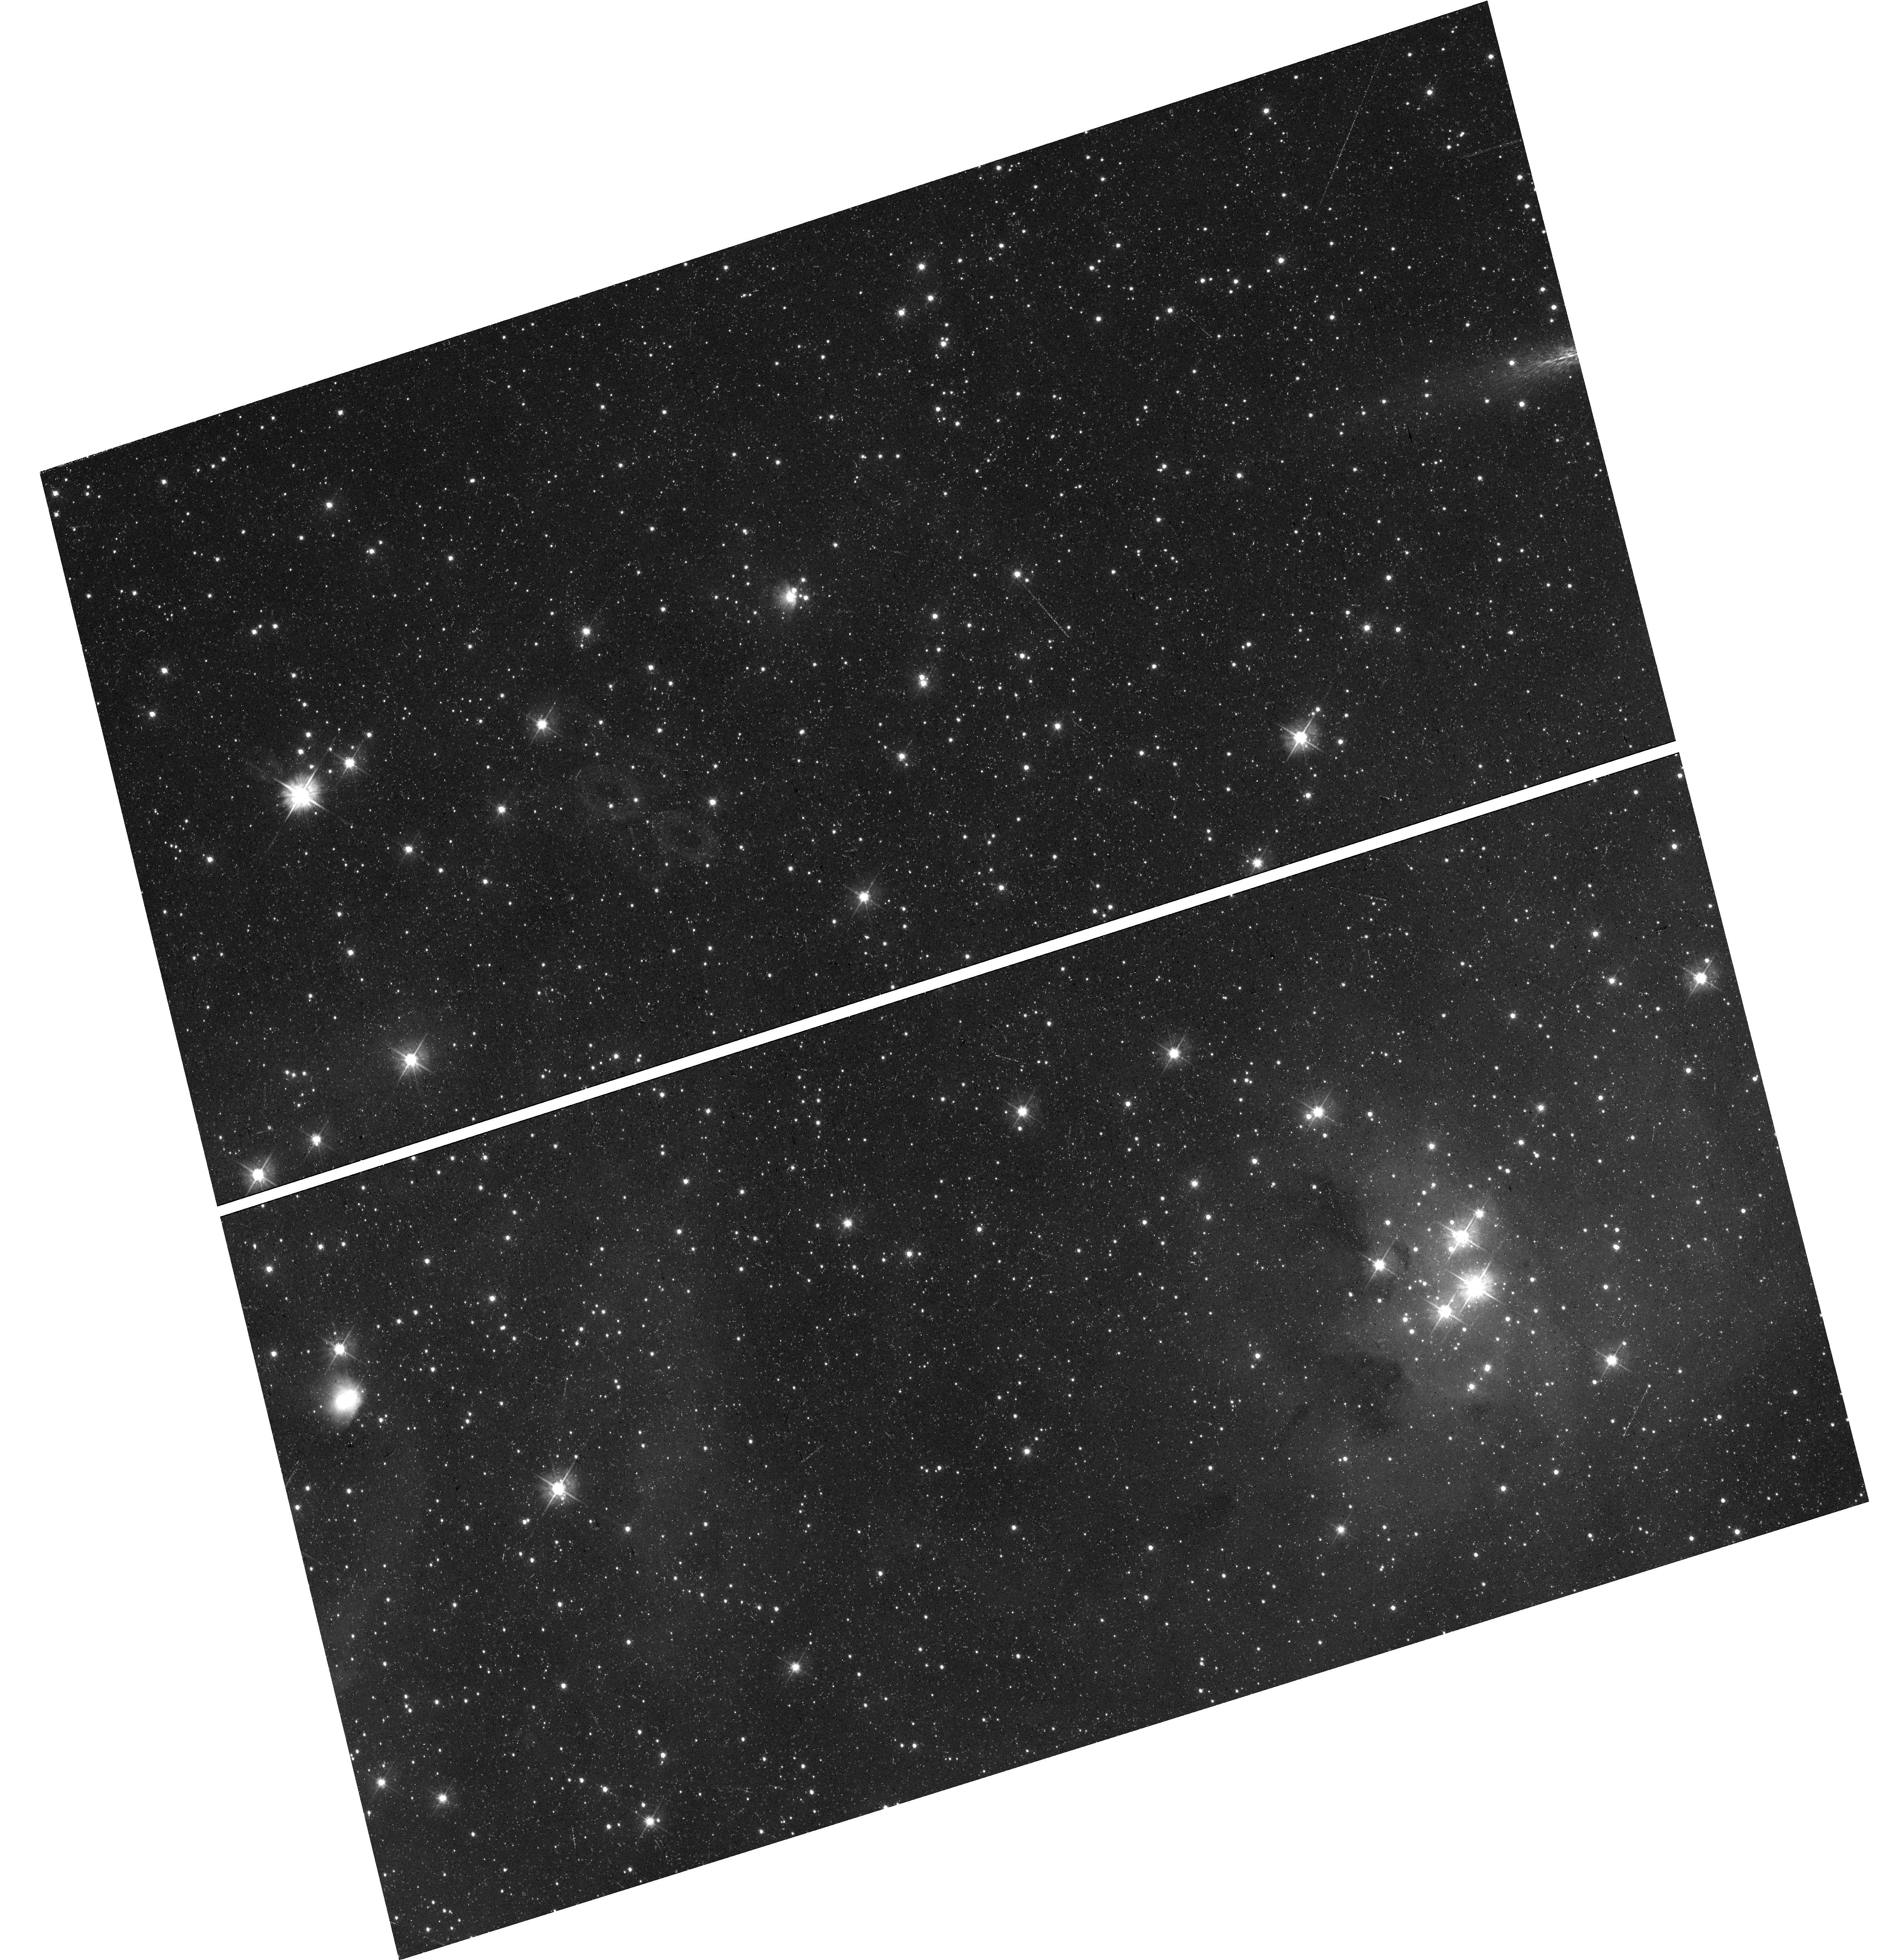
Target: field at RA 74.296°, Dec -66.325°
Instrument: WFC3/UVIS
Filter: F475W
Exposure: 21 min
Observation ID: hst_16786_3j_wfc3_uvis_f475w_ietx3j

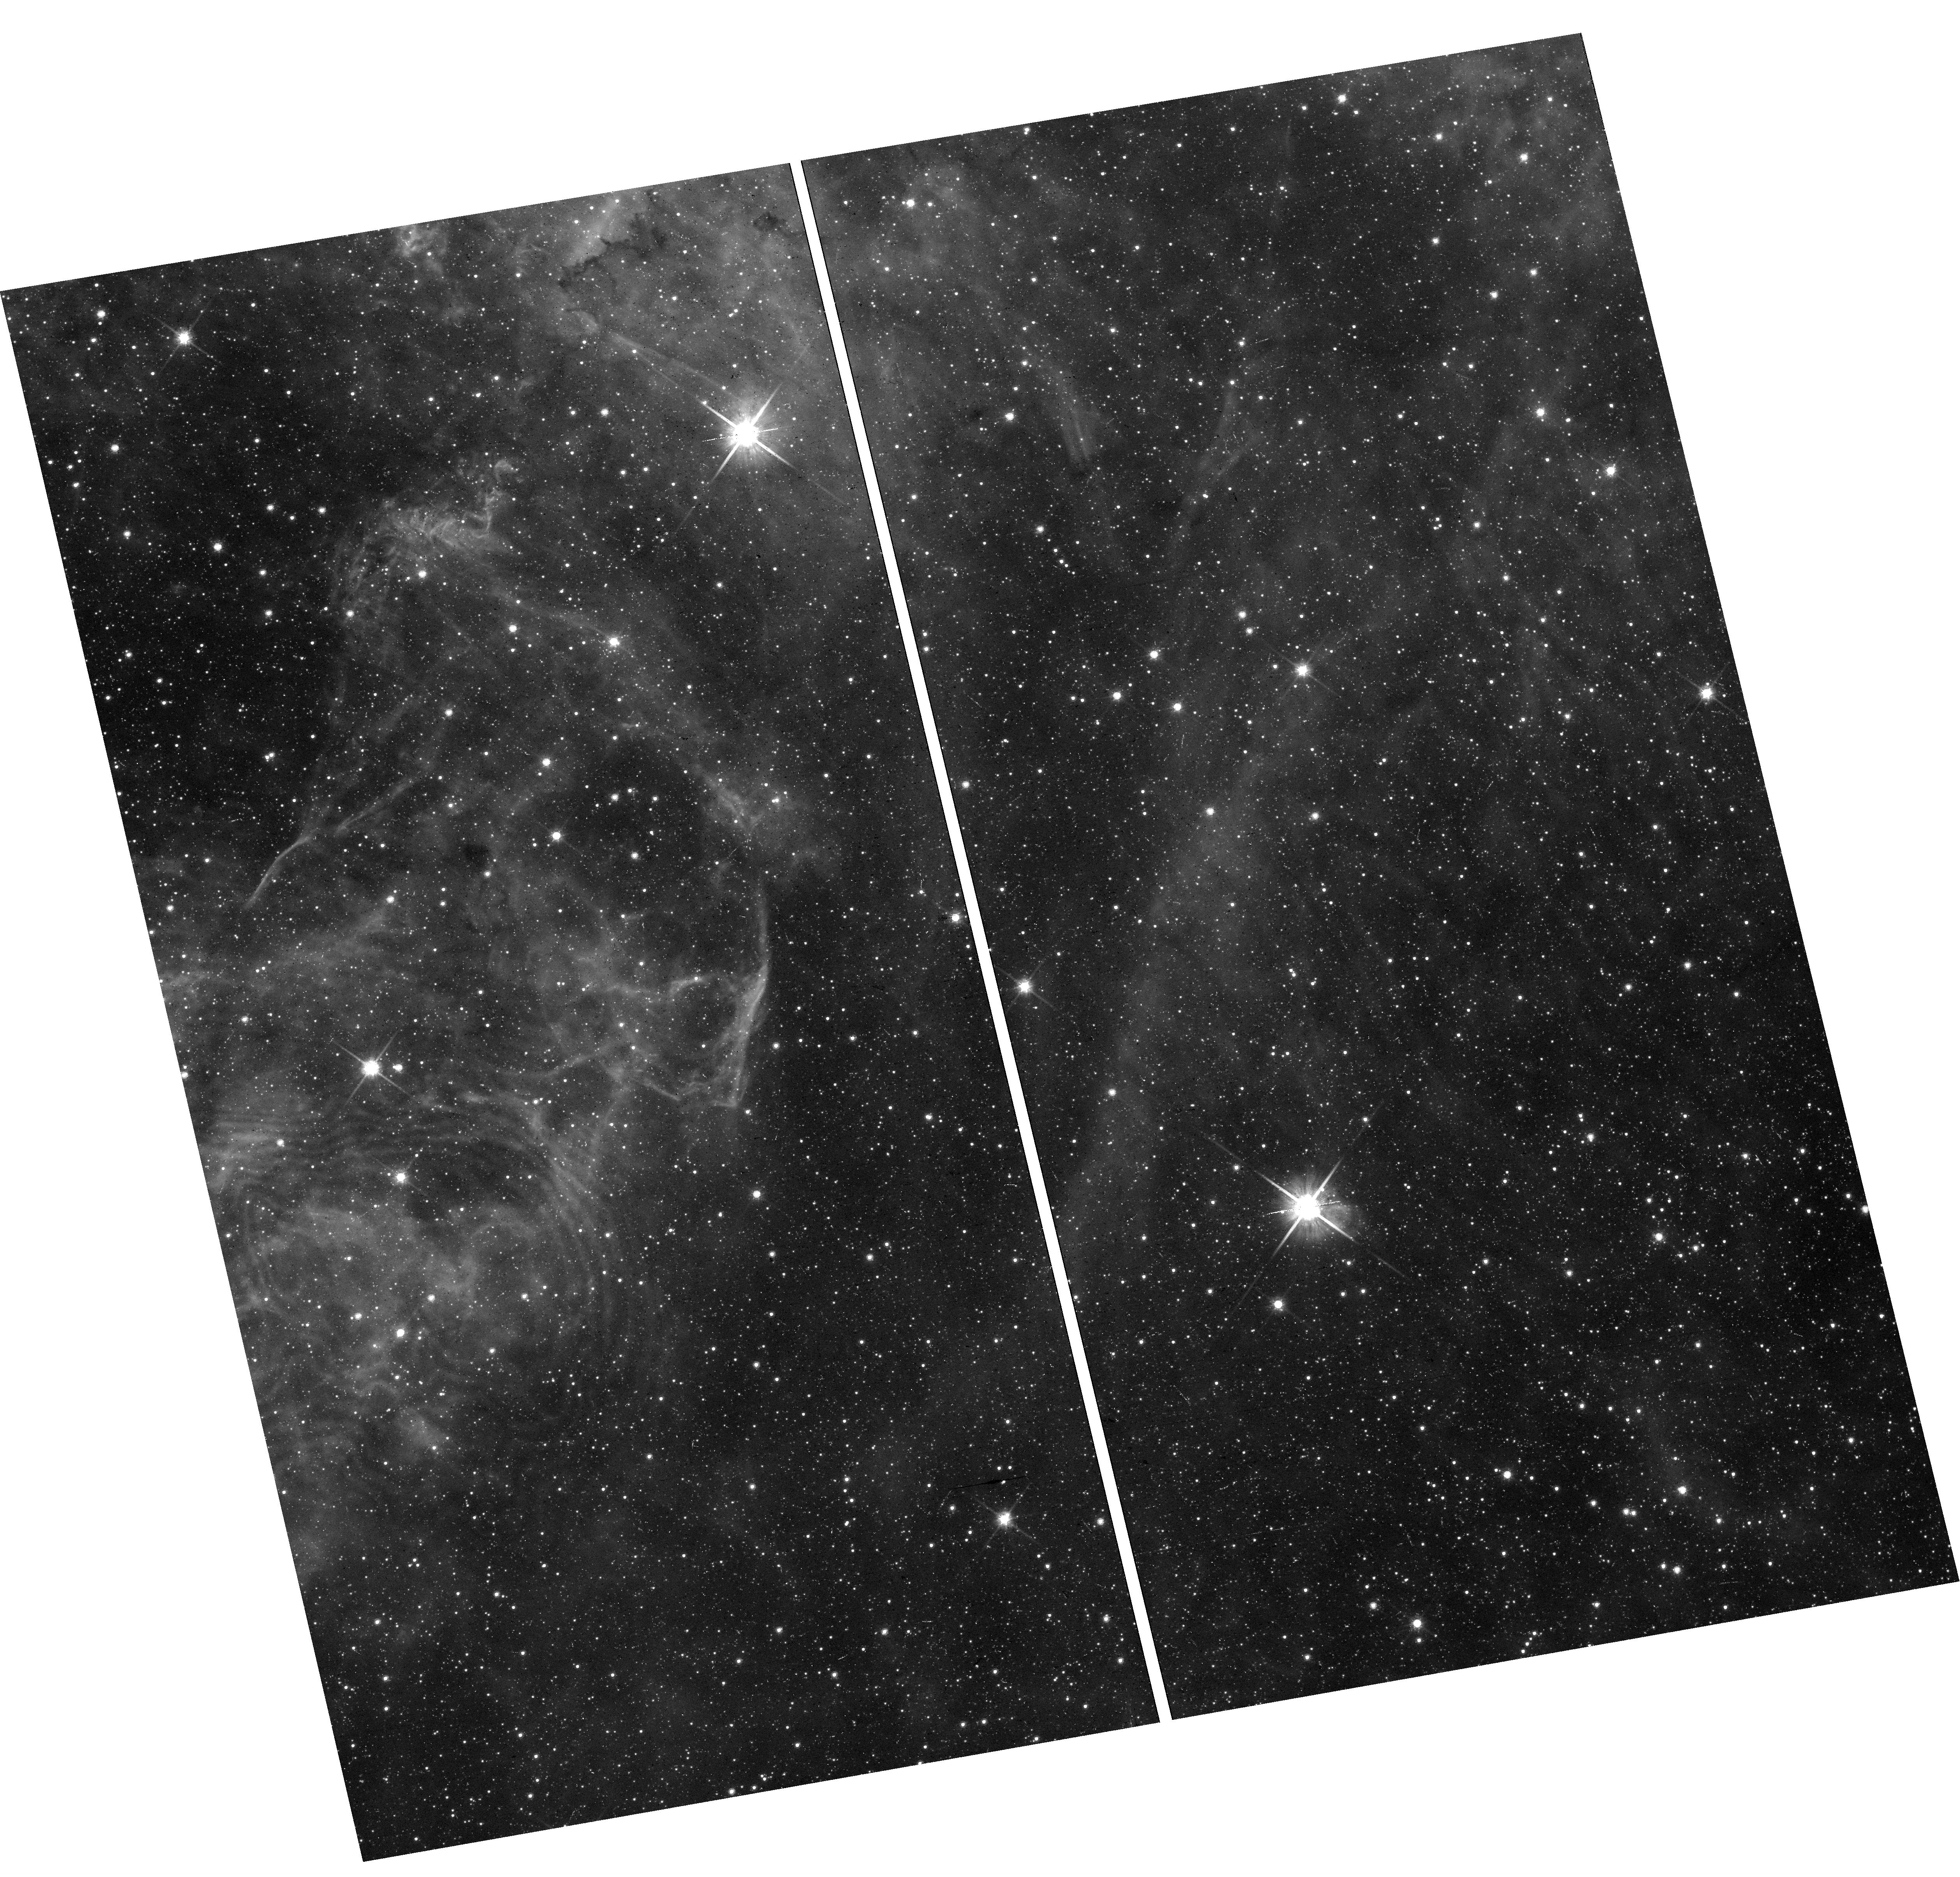
Target: field at RA 84.585°, Dec -69.162°
Instrument: WFC3/UVIS
Filter: F814W
Exposure: 12 min
Observation ID: hst_16786_3n_wfc3_uvis_f814w_ietx3n

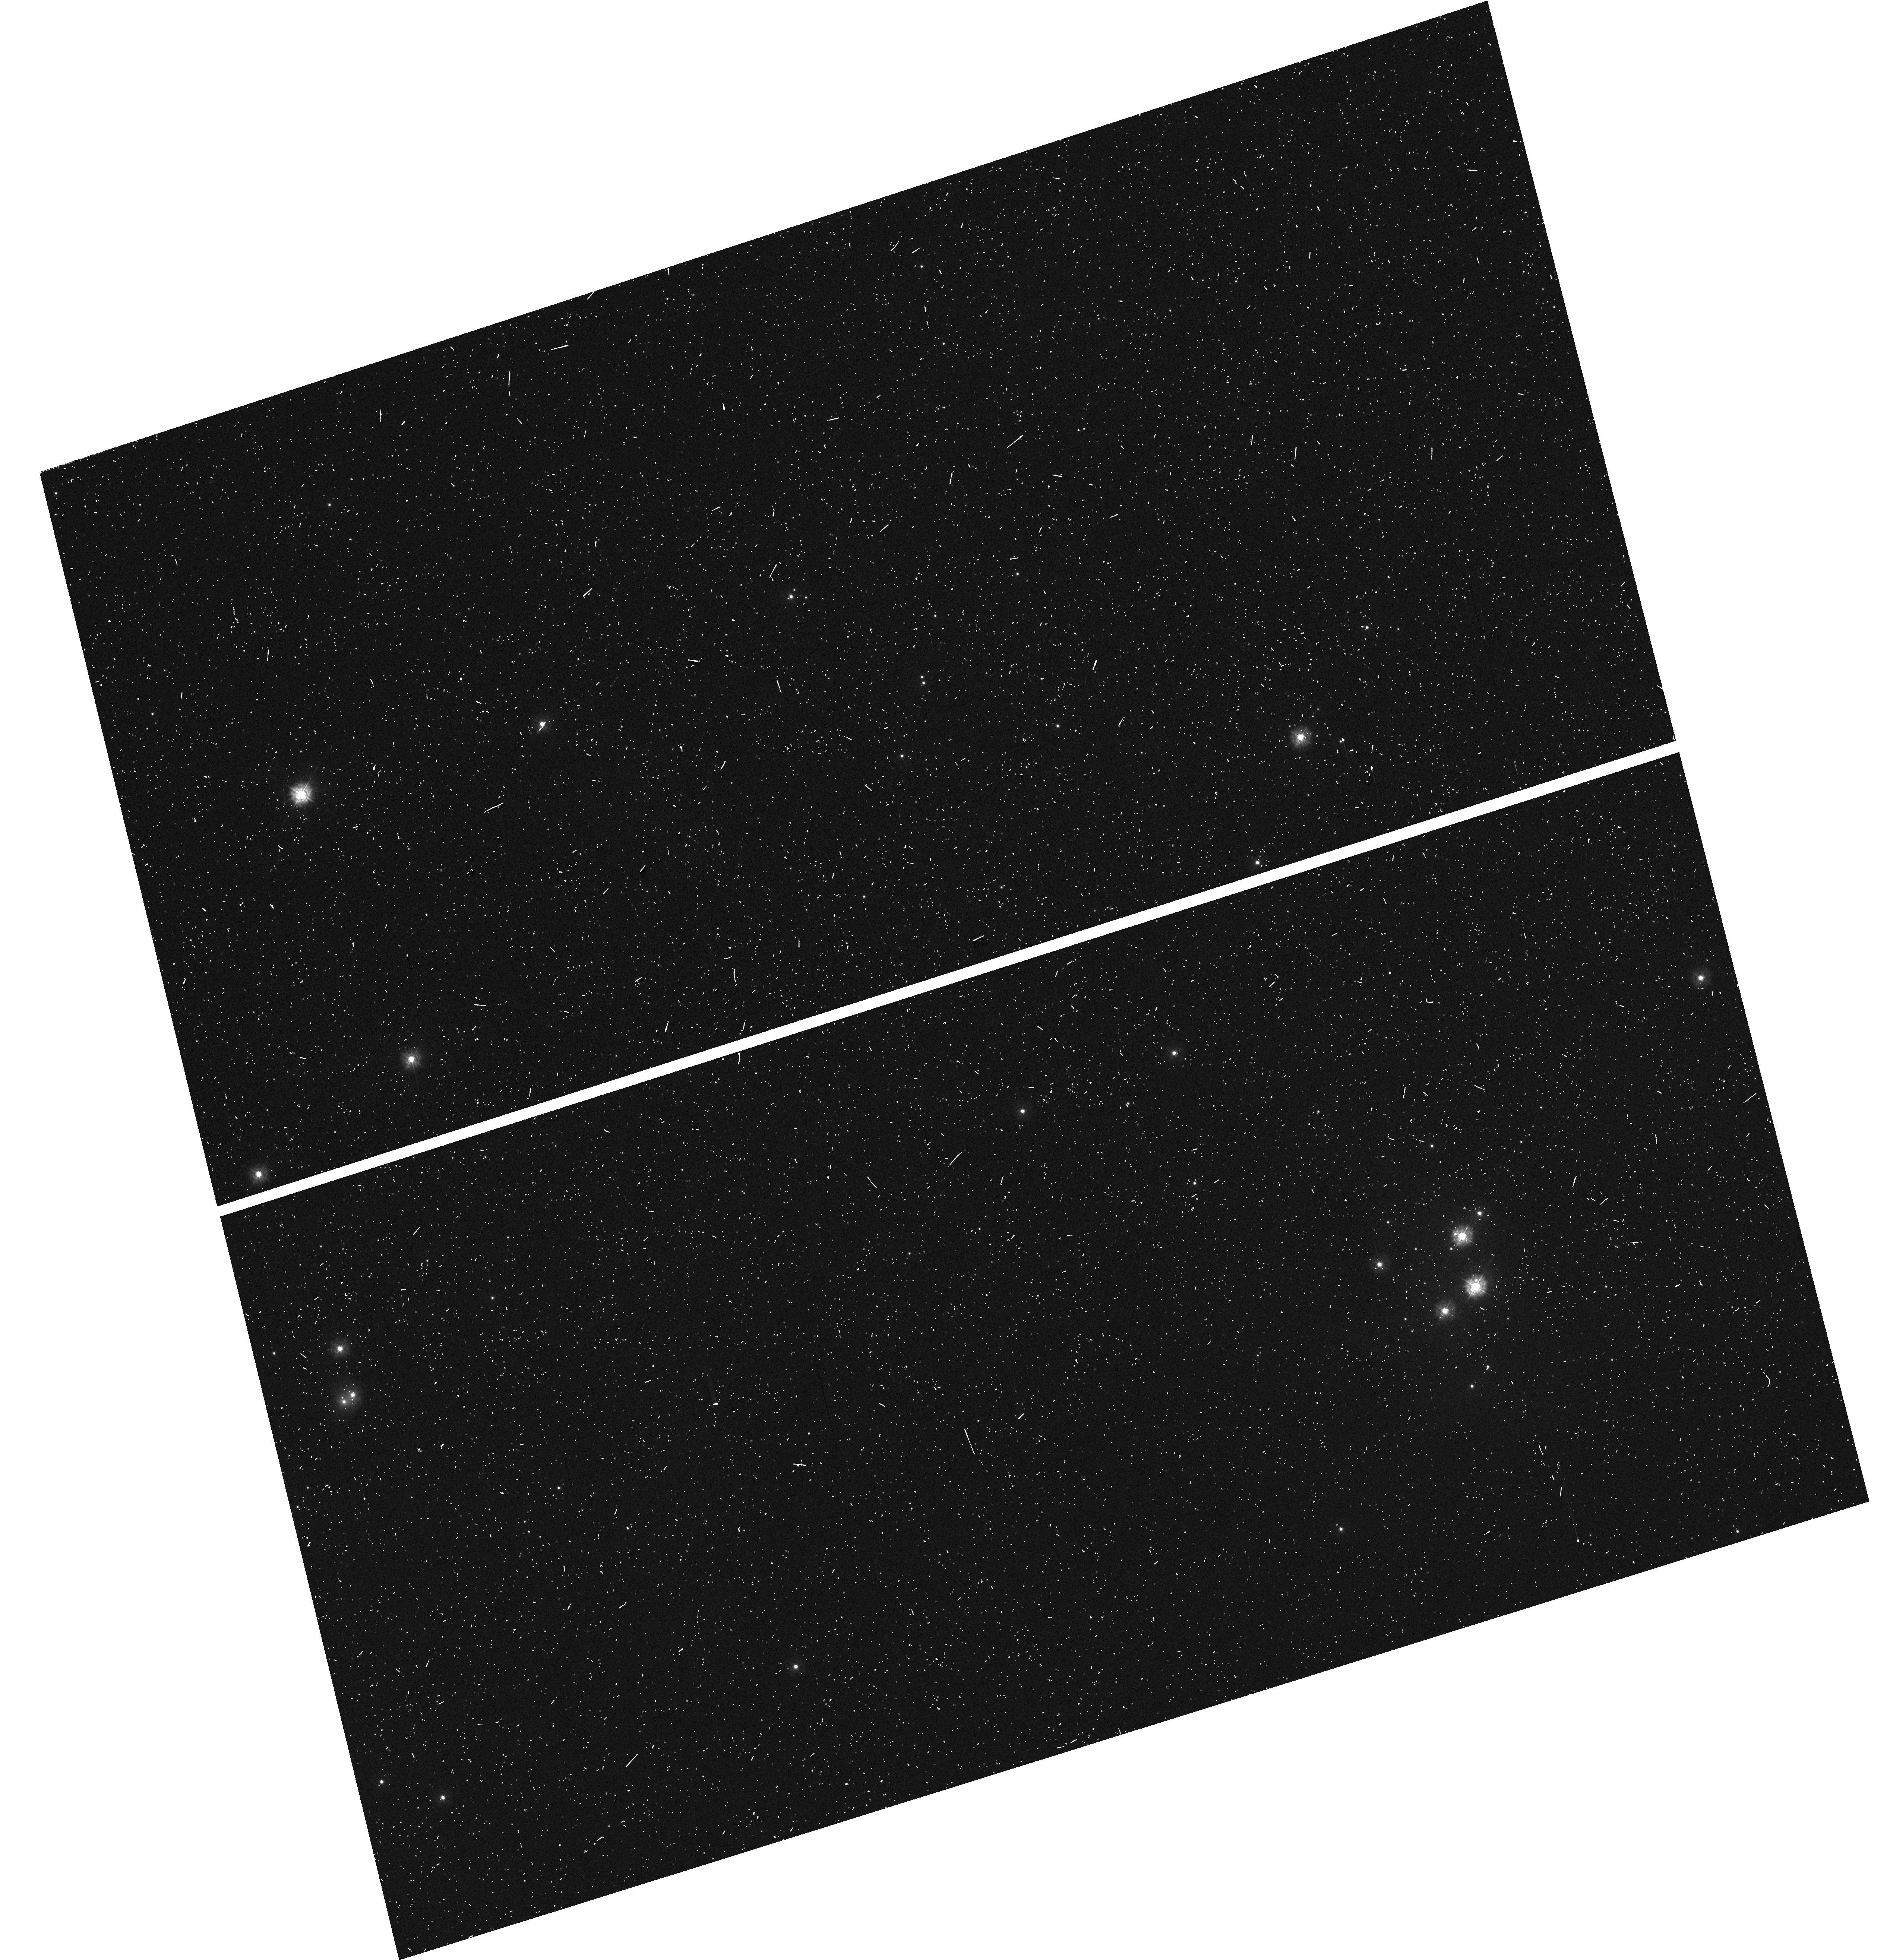
Target: field at RA 74.296°, Dec -66.325°
Instrument: WFC3/UVIS
Filter: F275W
Exposure: 8 min
Observation ID: hst_16786_3i_wfc3_uvis_f275w_ietx3i

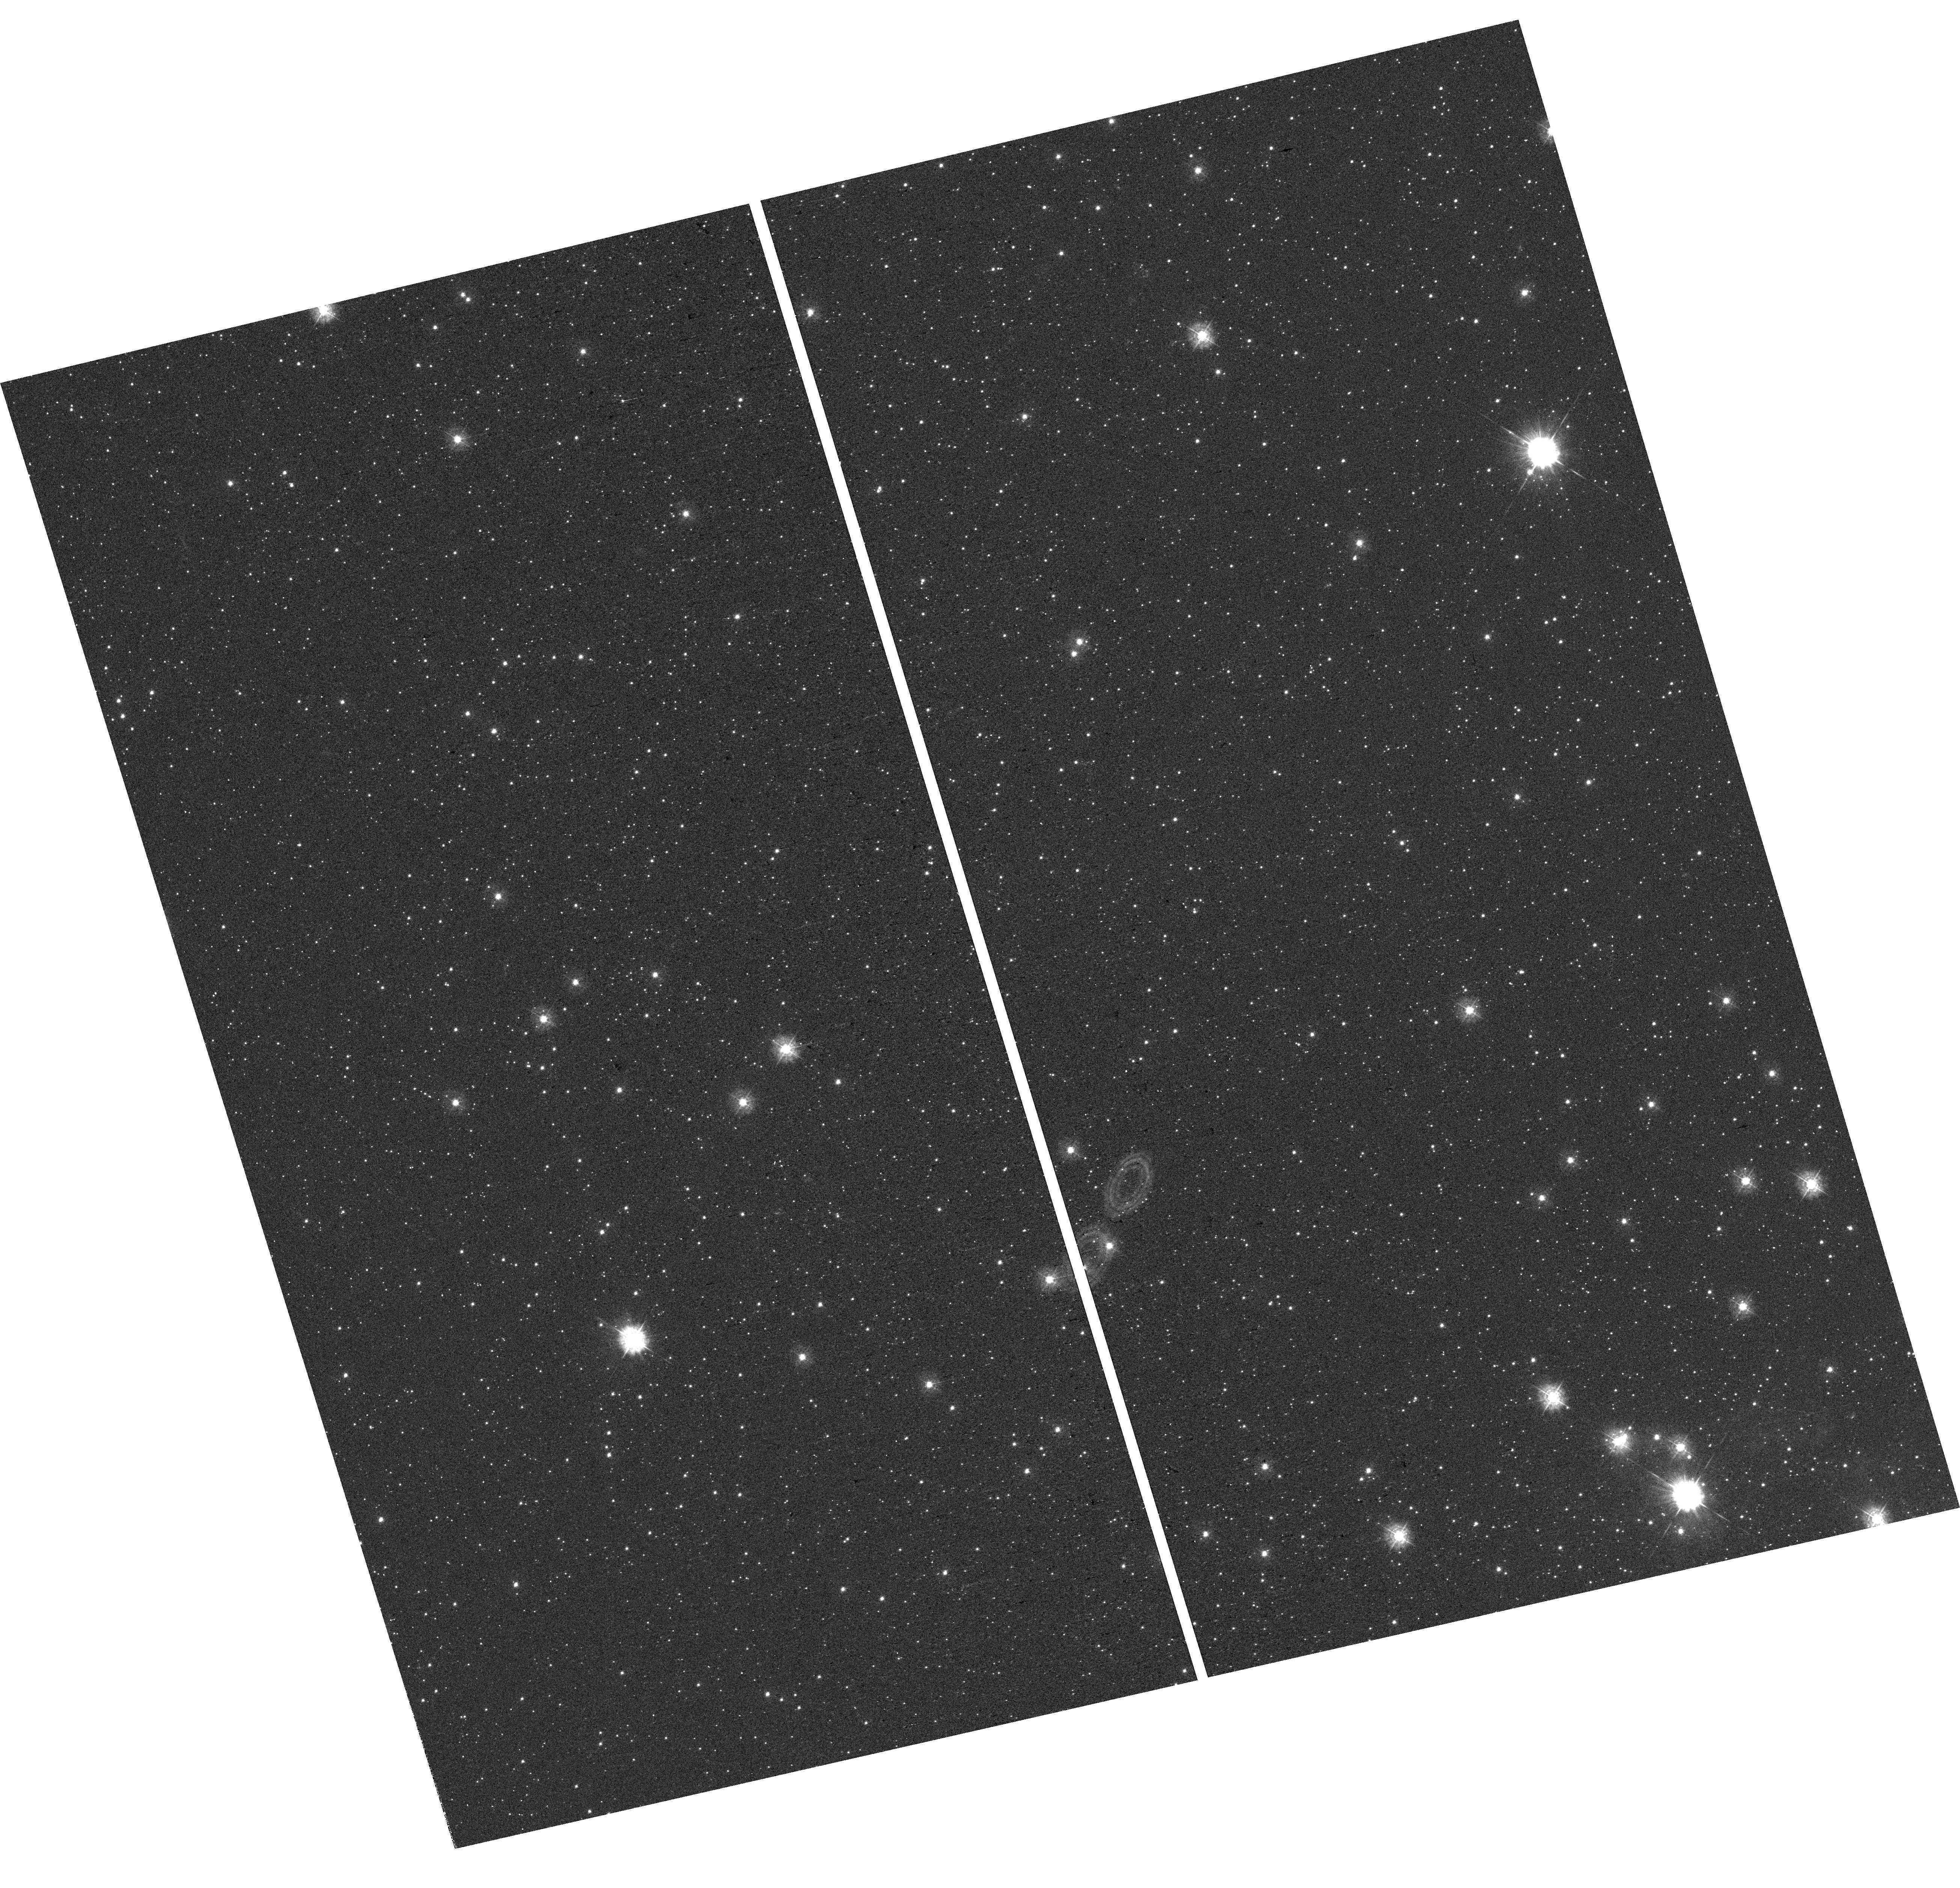
Target: field at RA 17.423°, Dec -73.173°
Instrument: WFC3/UVIS
Filter: F336W
Exposure: 22 min
Observation ID: hst_16786_1p_wfc3_uvis_f336w_ietx1p

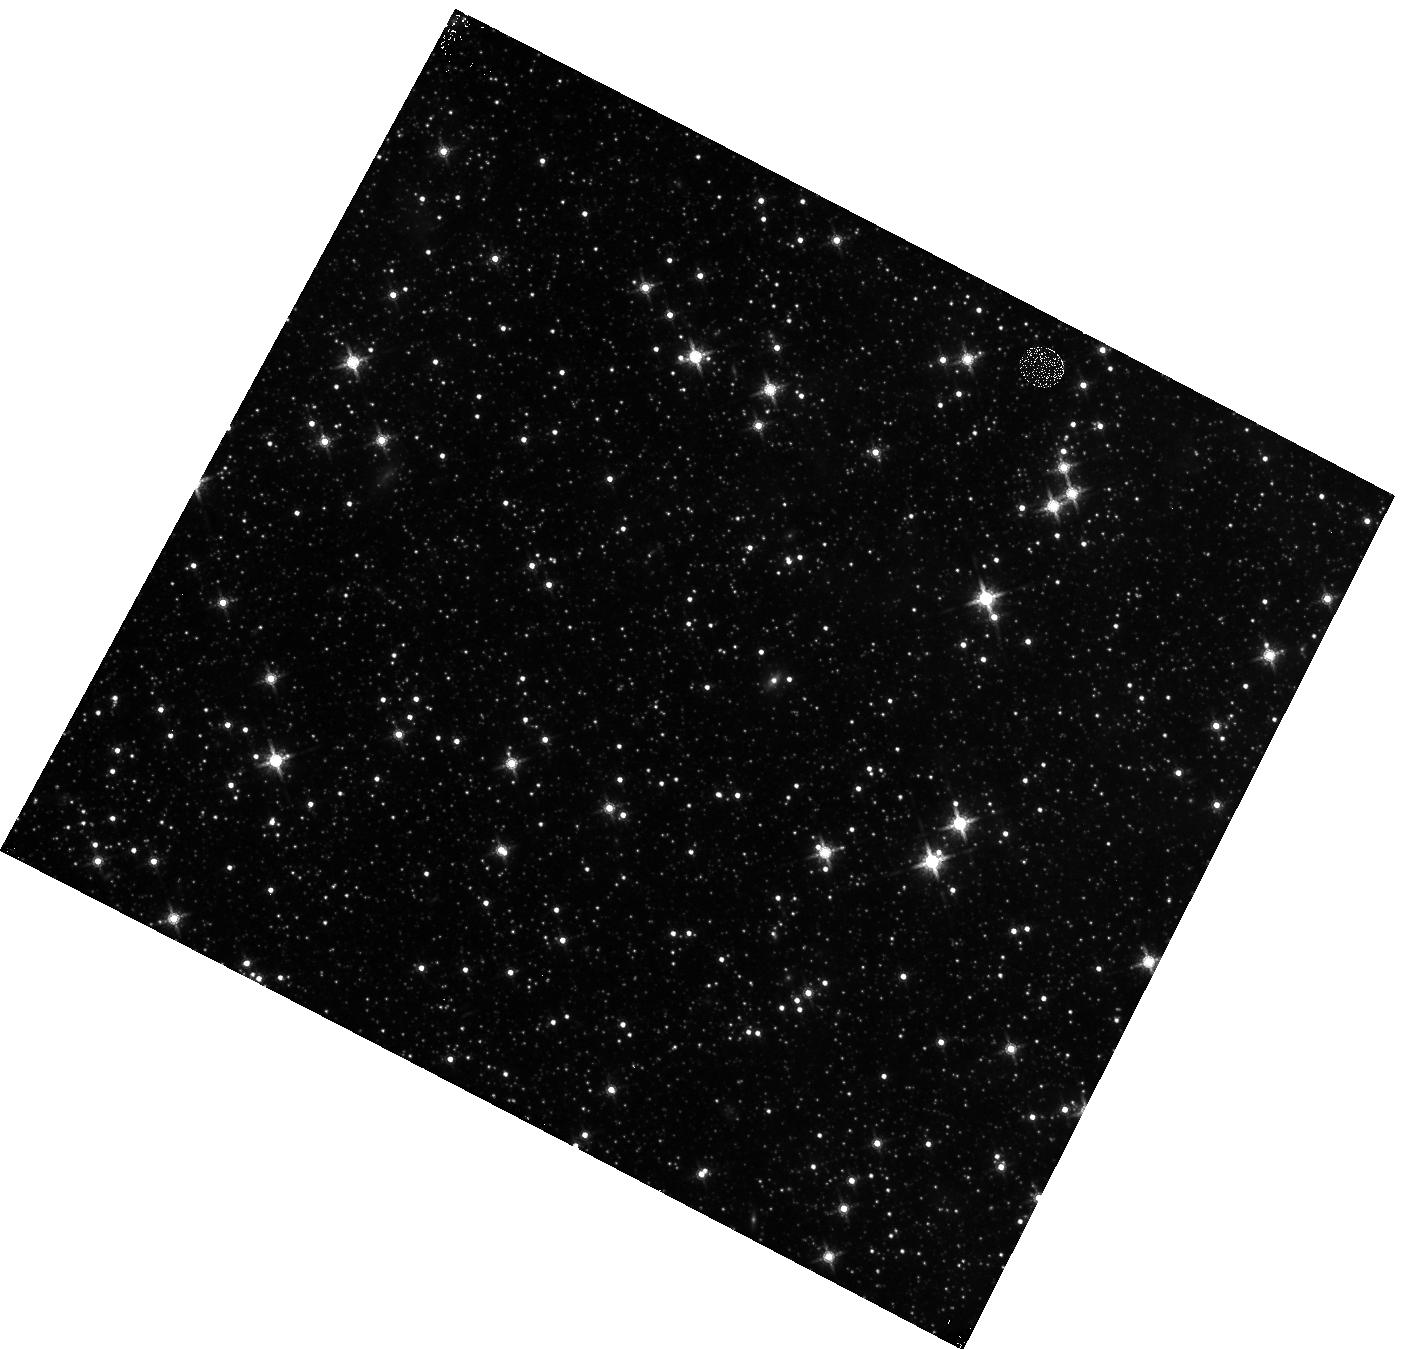
Target: field at RA 84.921°, Dec -69.008°
Instrument: WFC3/IR
Filter: F160W
Exposure: 7 min
Observation ID: hst_16786_3f_wfc3_ir_f160w_ietx3f

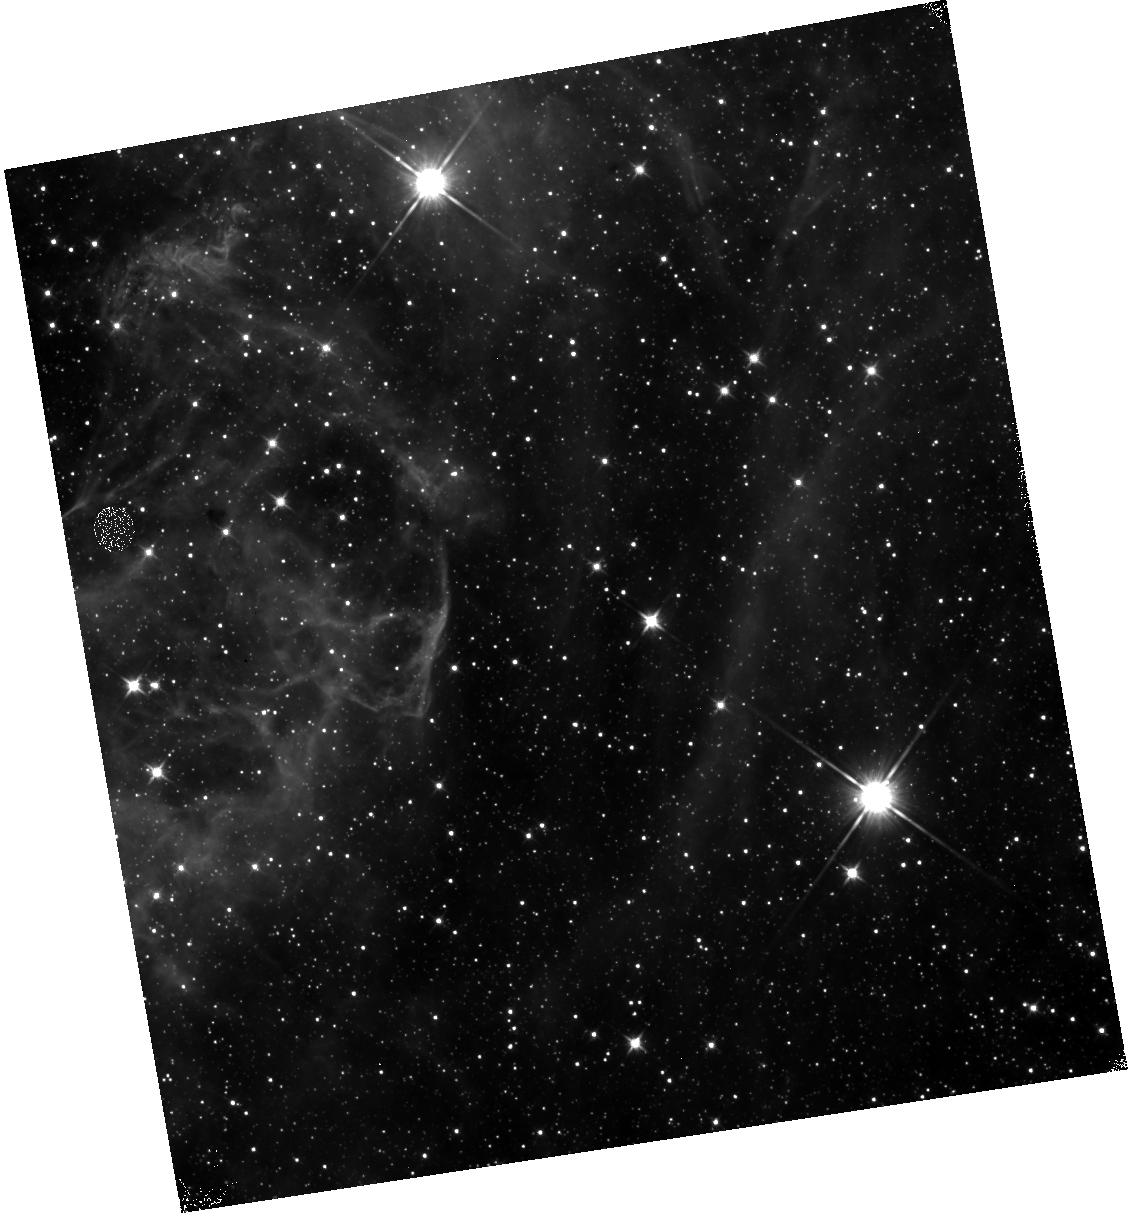
Target: field at RA 84.599°, Dec -69.163°
Instrument: WFC3/IR
Filter: F110W
Exposure: 6 min
Observation ID: hst_16786_3l_wfc3_ir_f110w_ietx3l

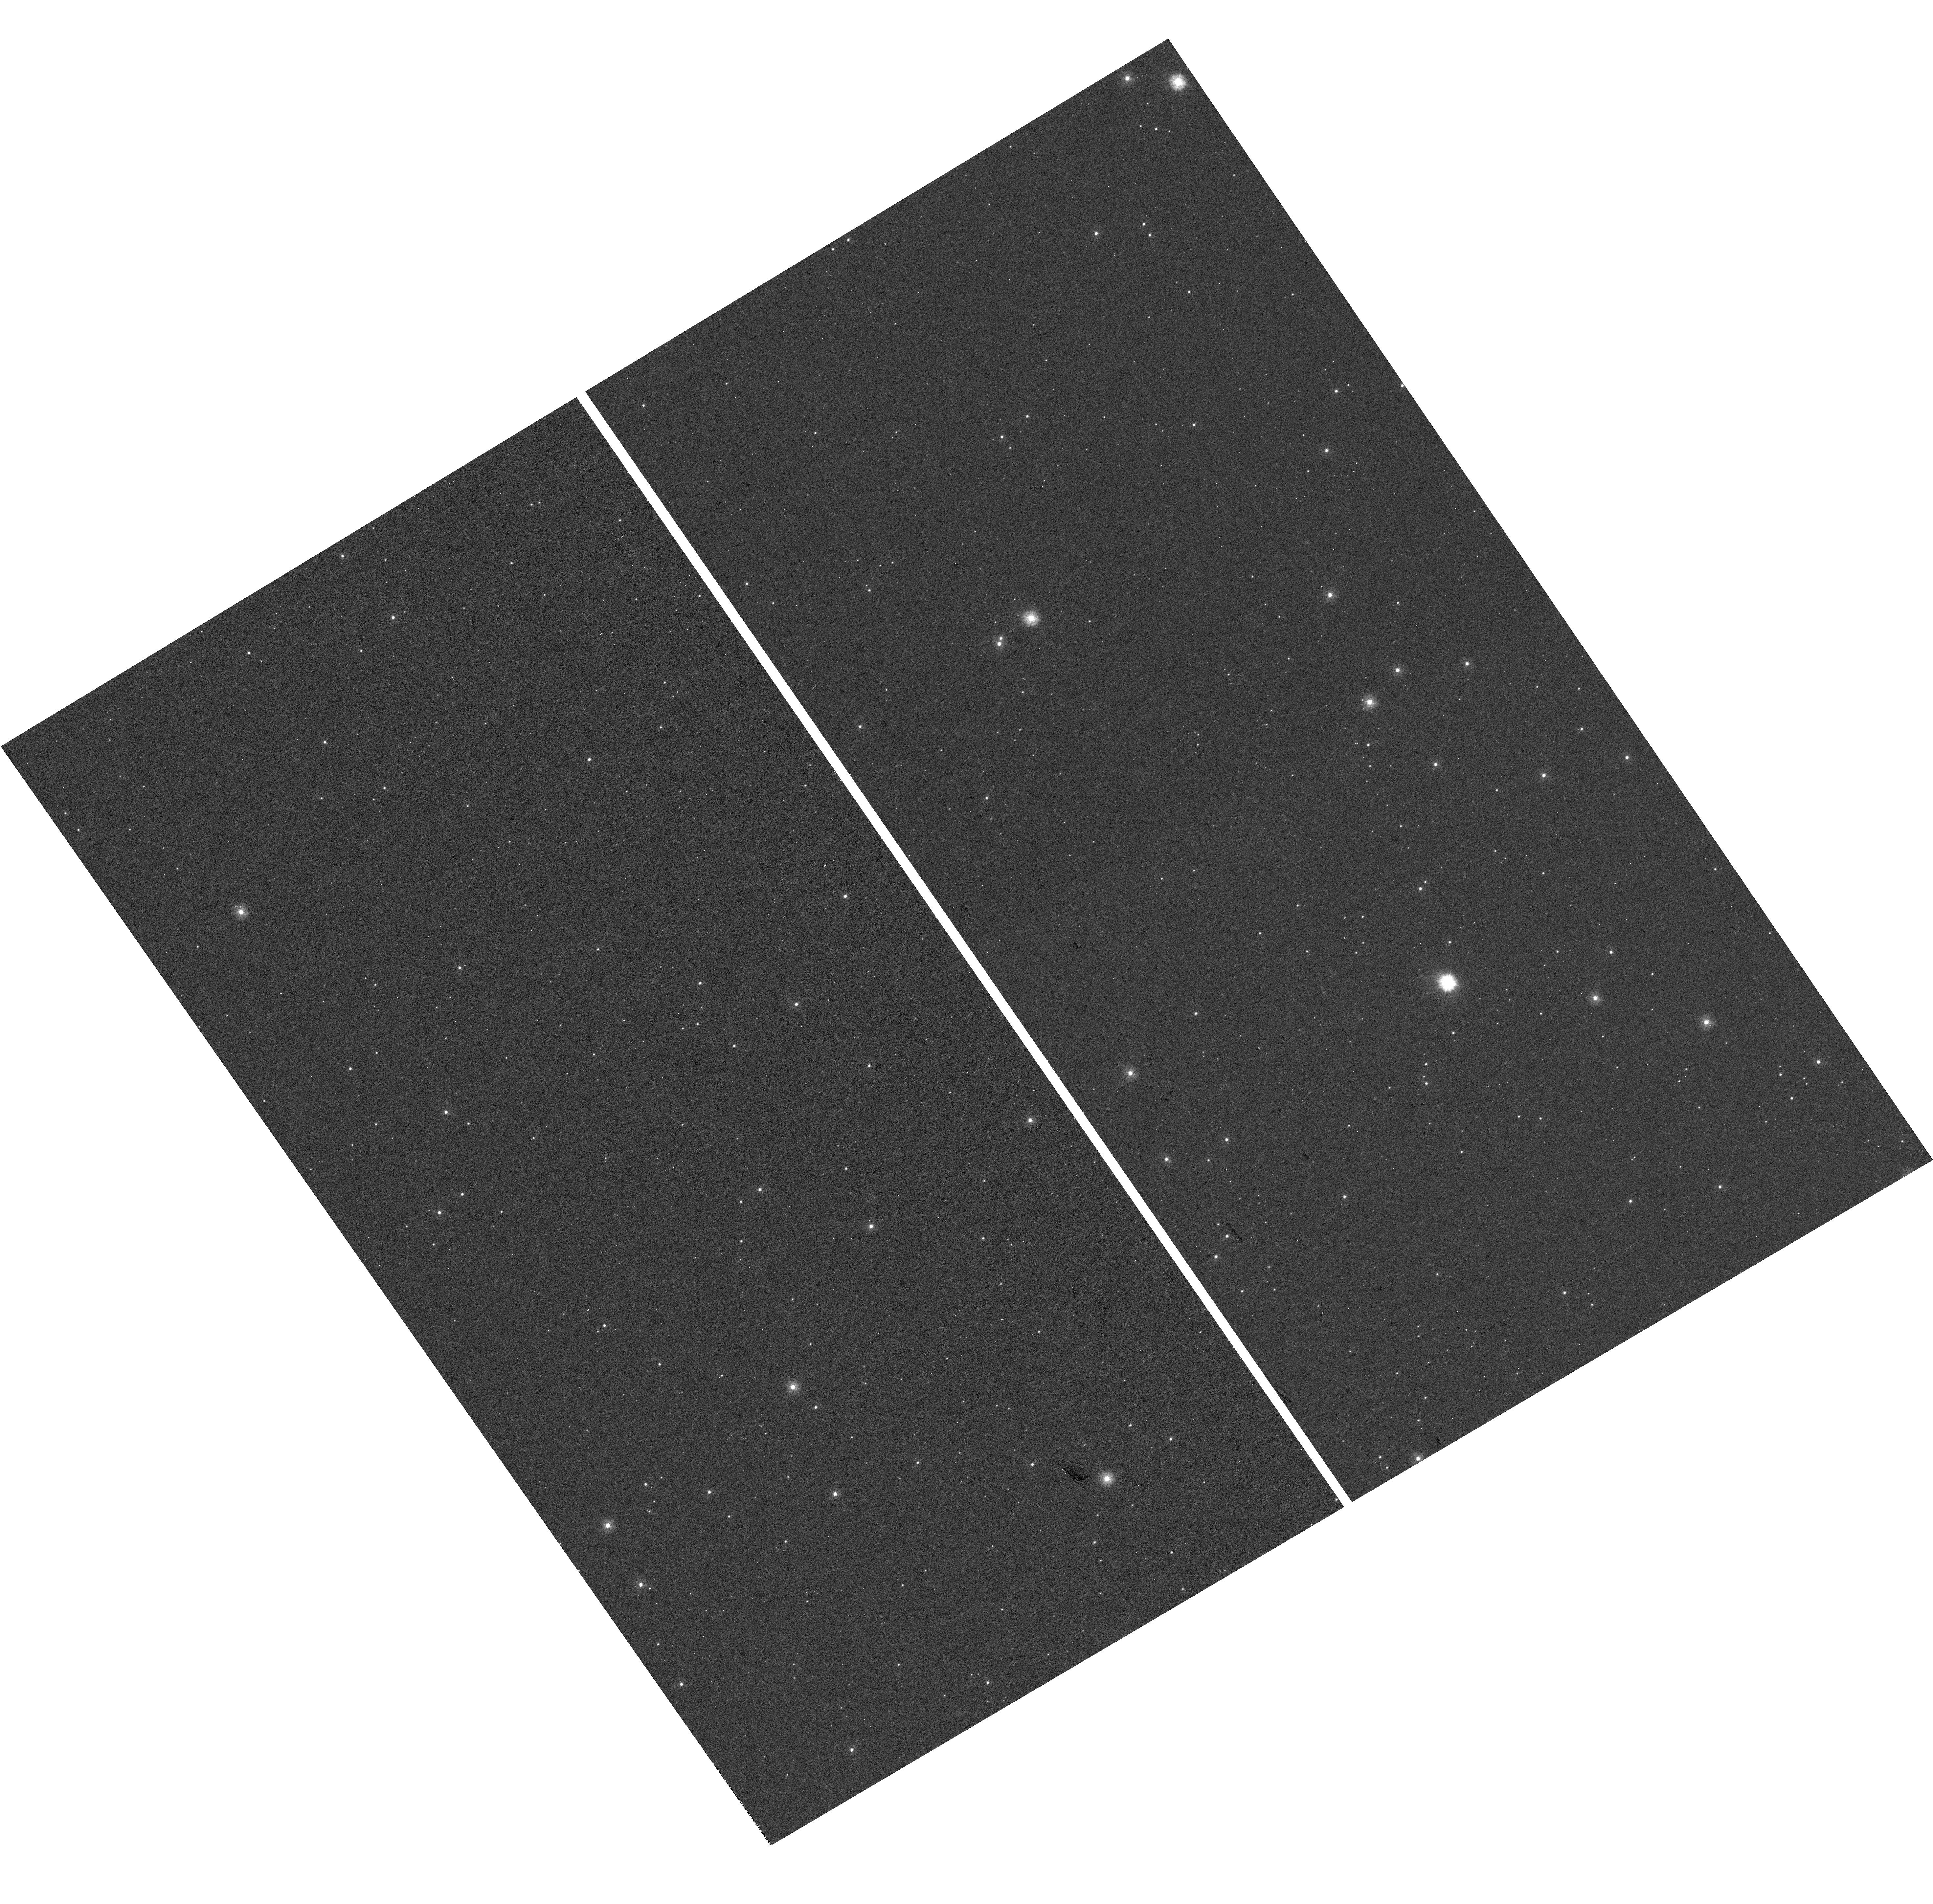
Target: field at RA 17.512°, Dec -73.185°
Instrument: WFC3/UVIS
Filter: F225W
Exposure: 23 min
Observation ID: hst_16786_1o_wfc3_uvis_f225w_ietx1o

Scylla: a pure-parallel, multi-headed attack on dust evolution and star formation in ULLYSES galaxies (PI: Murray, Claire E.)

A precise accounting for interstellar dust is required to interpret the energy output of galaxies. However, our current understanding for how fundamental properties of dust grains vary between interstellar environments is severely limited. Furthermore, our best constraints for how galaxies beyond the Milky Way convert the dusty ISM into stars and planets are based on coarsely-calibrated star formation histories of local systems with unconstrained line-of-sight geometries. To tackle these glaring problems, we propose to conduct a pure-parallel, multi-band imaging program with Wide Field Camera 3 (WFC3) to complement the upcoming Hubble Space Telescope (HST) Ultraviolet (UV) Legacy library of Young Stars as Essential Standards (ULLYSES) survey. ULLYSES will observe massive stars in the Large and Small Magellanic Clouds (LMC, SMC) and other low-metallicity local galaxies. Our multi-band program, Scylla (named after the multi-headed, monstrous foe of Ulysses), will target random parallel fields of ULLYSES targets with WFC3 in photometric bands spanning the UV to the near infrared (NIR). We will: (1) map the extinction curve and dust grain properties at high resolution in a diverse range of interstellar conditions; (2) constrain the multi-dimensional structure of gas in the LMC and SMC; and (3) measure the comprehensive star formation and chemical enrichment histories of nearby dwarf galaxies. The result will be an unprecedented view of star formation in the dusty ISM.